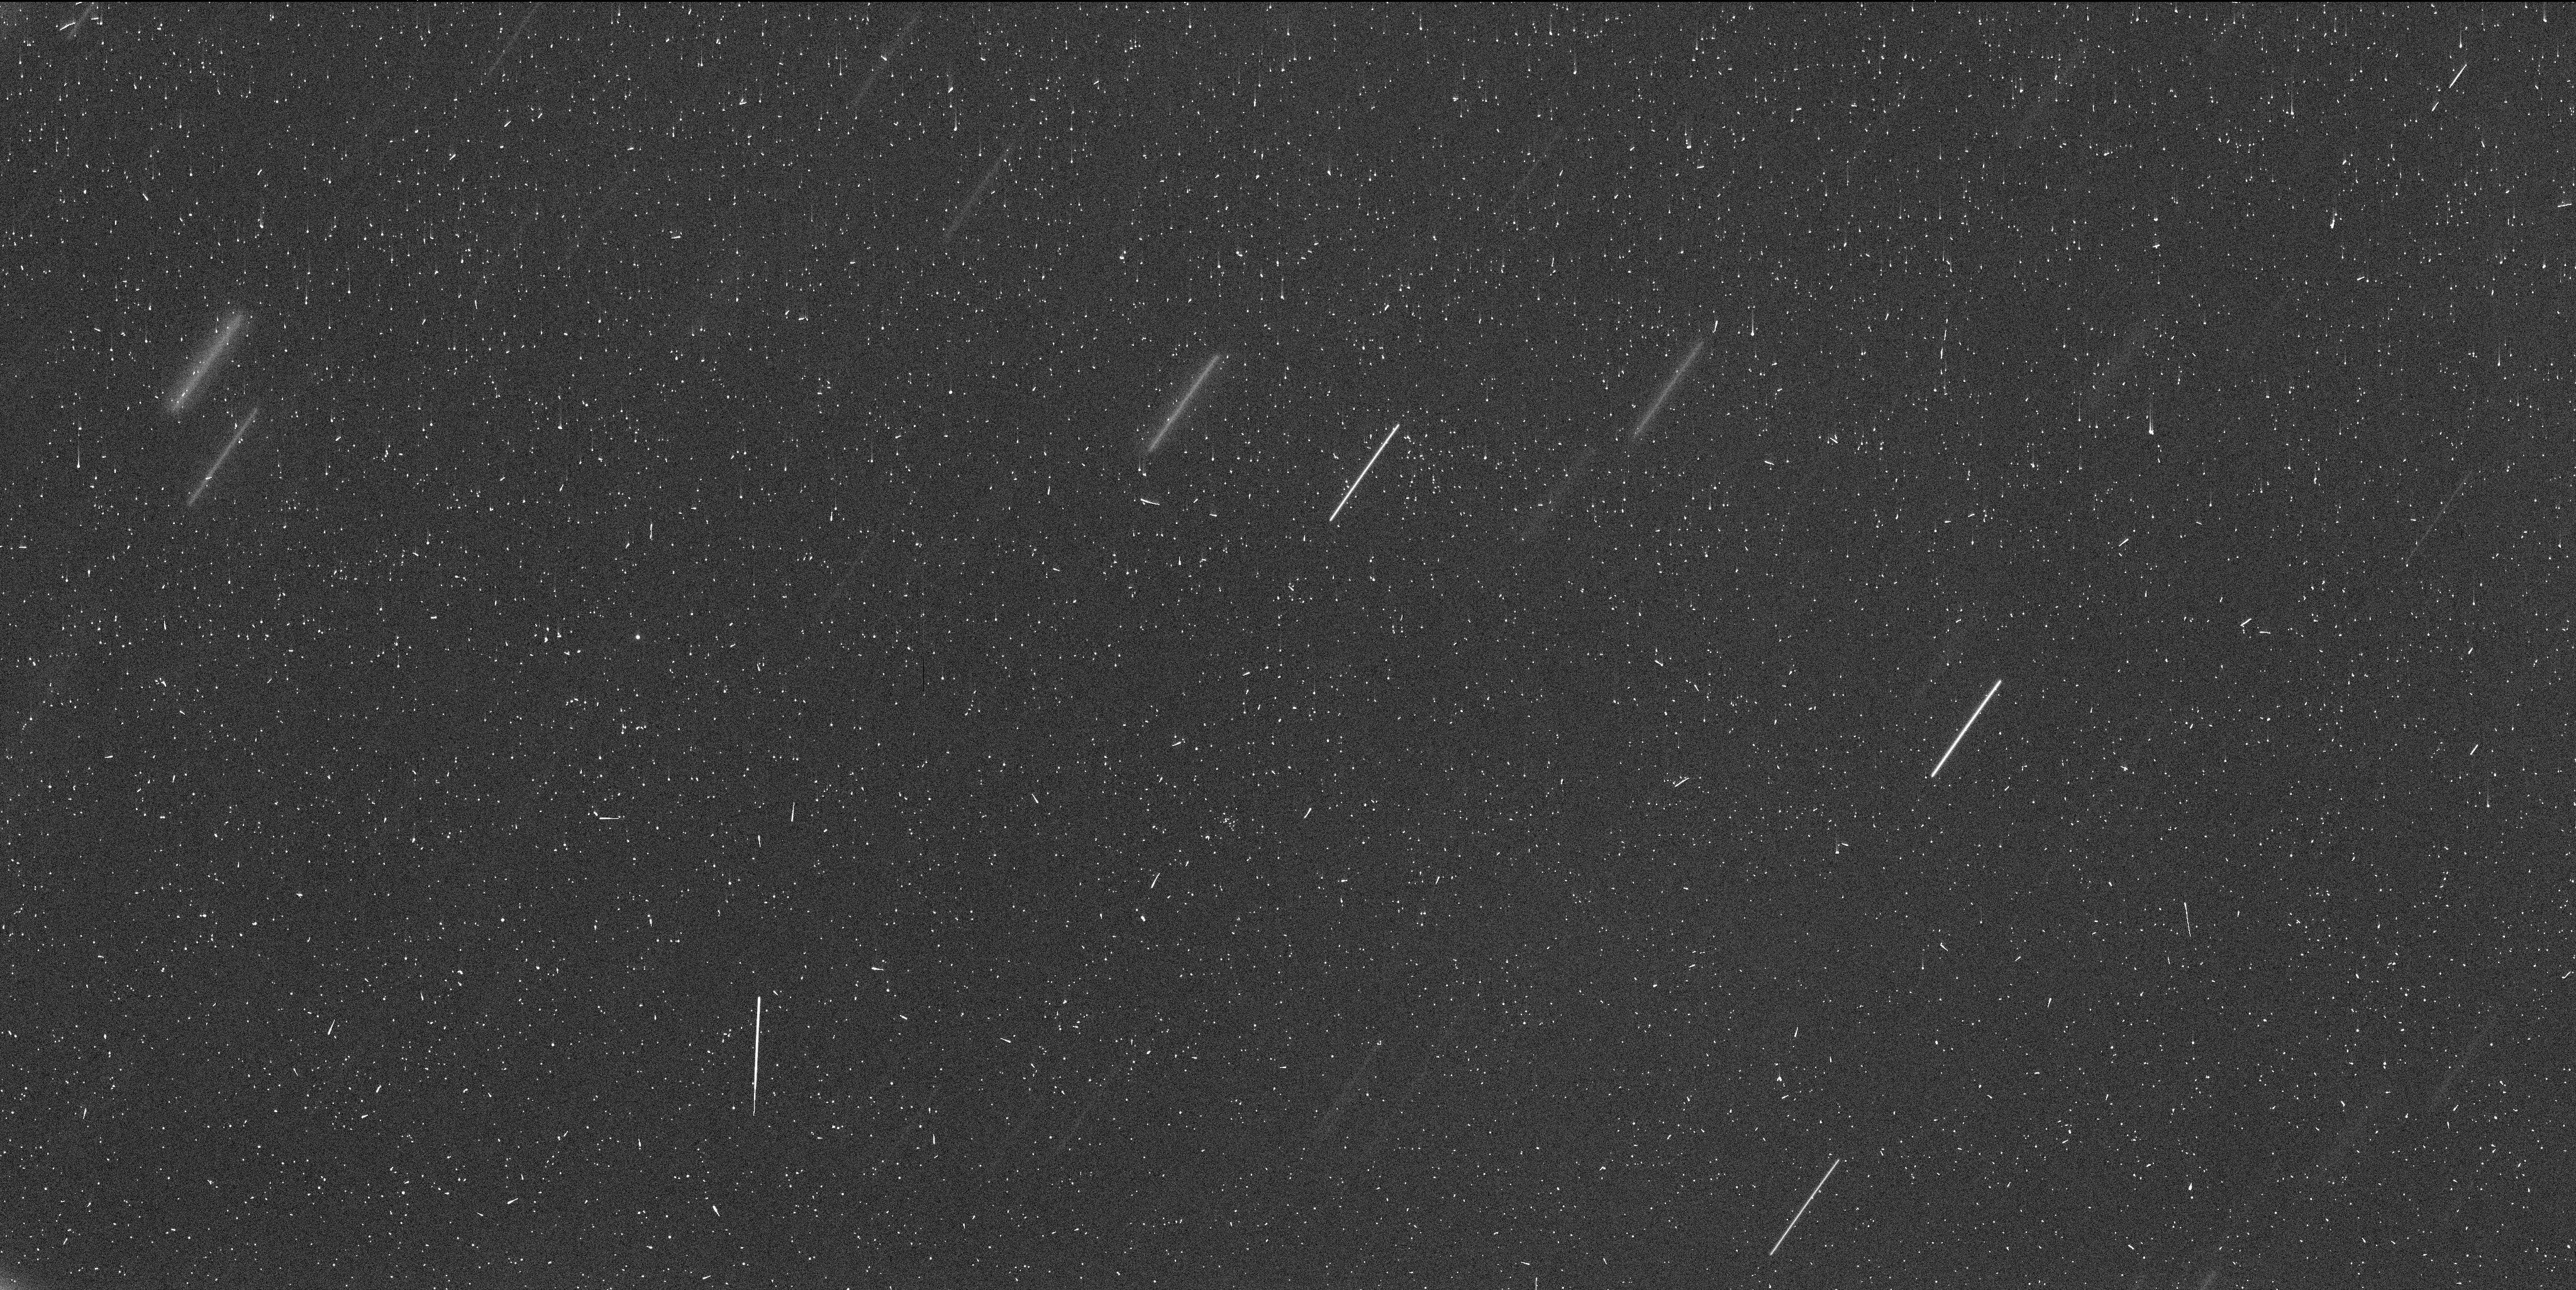
Target: DIDYMOS. Instrument: WFC3/UVIS. Filter: F350LP. Exposure: 8 min. Observation ID: if4705c3q

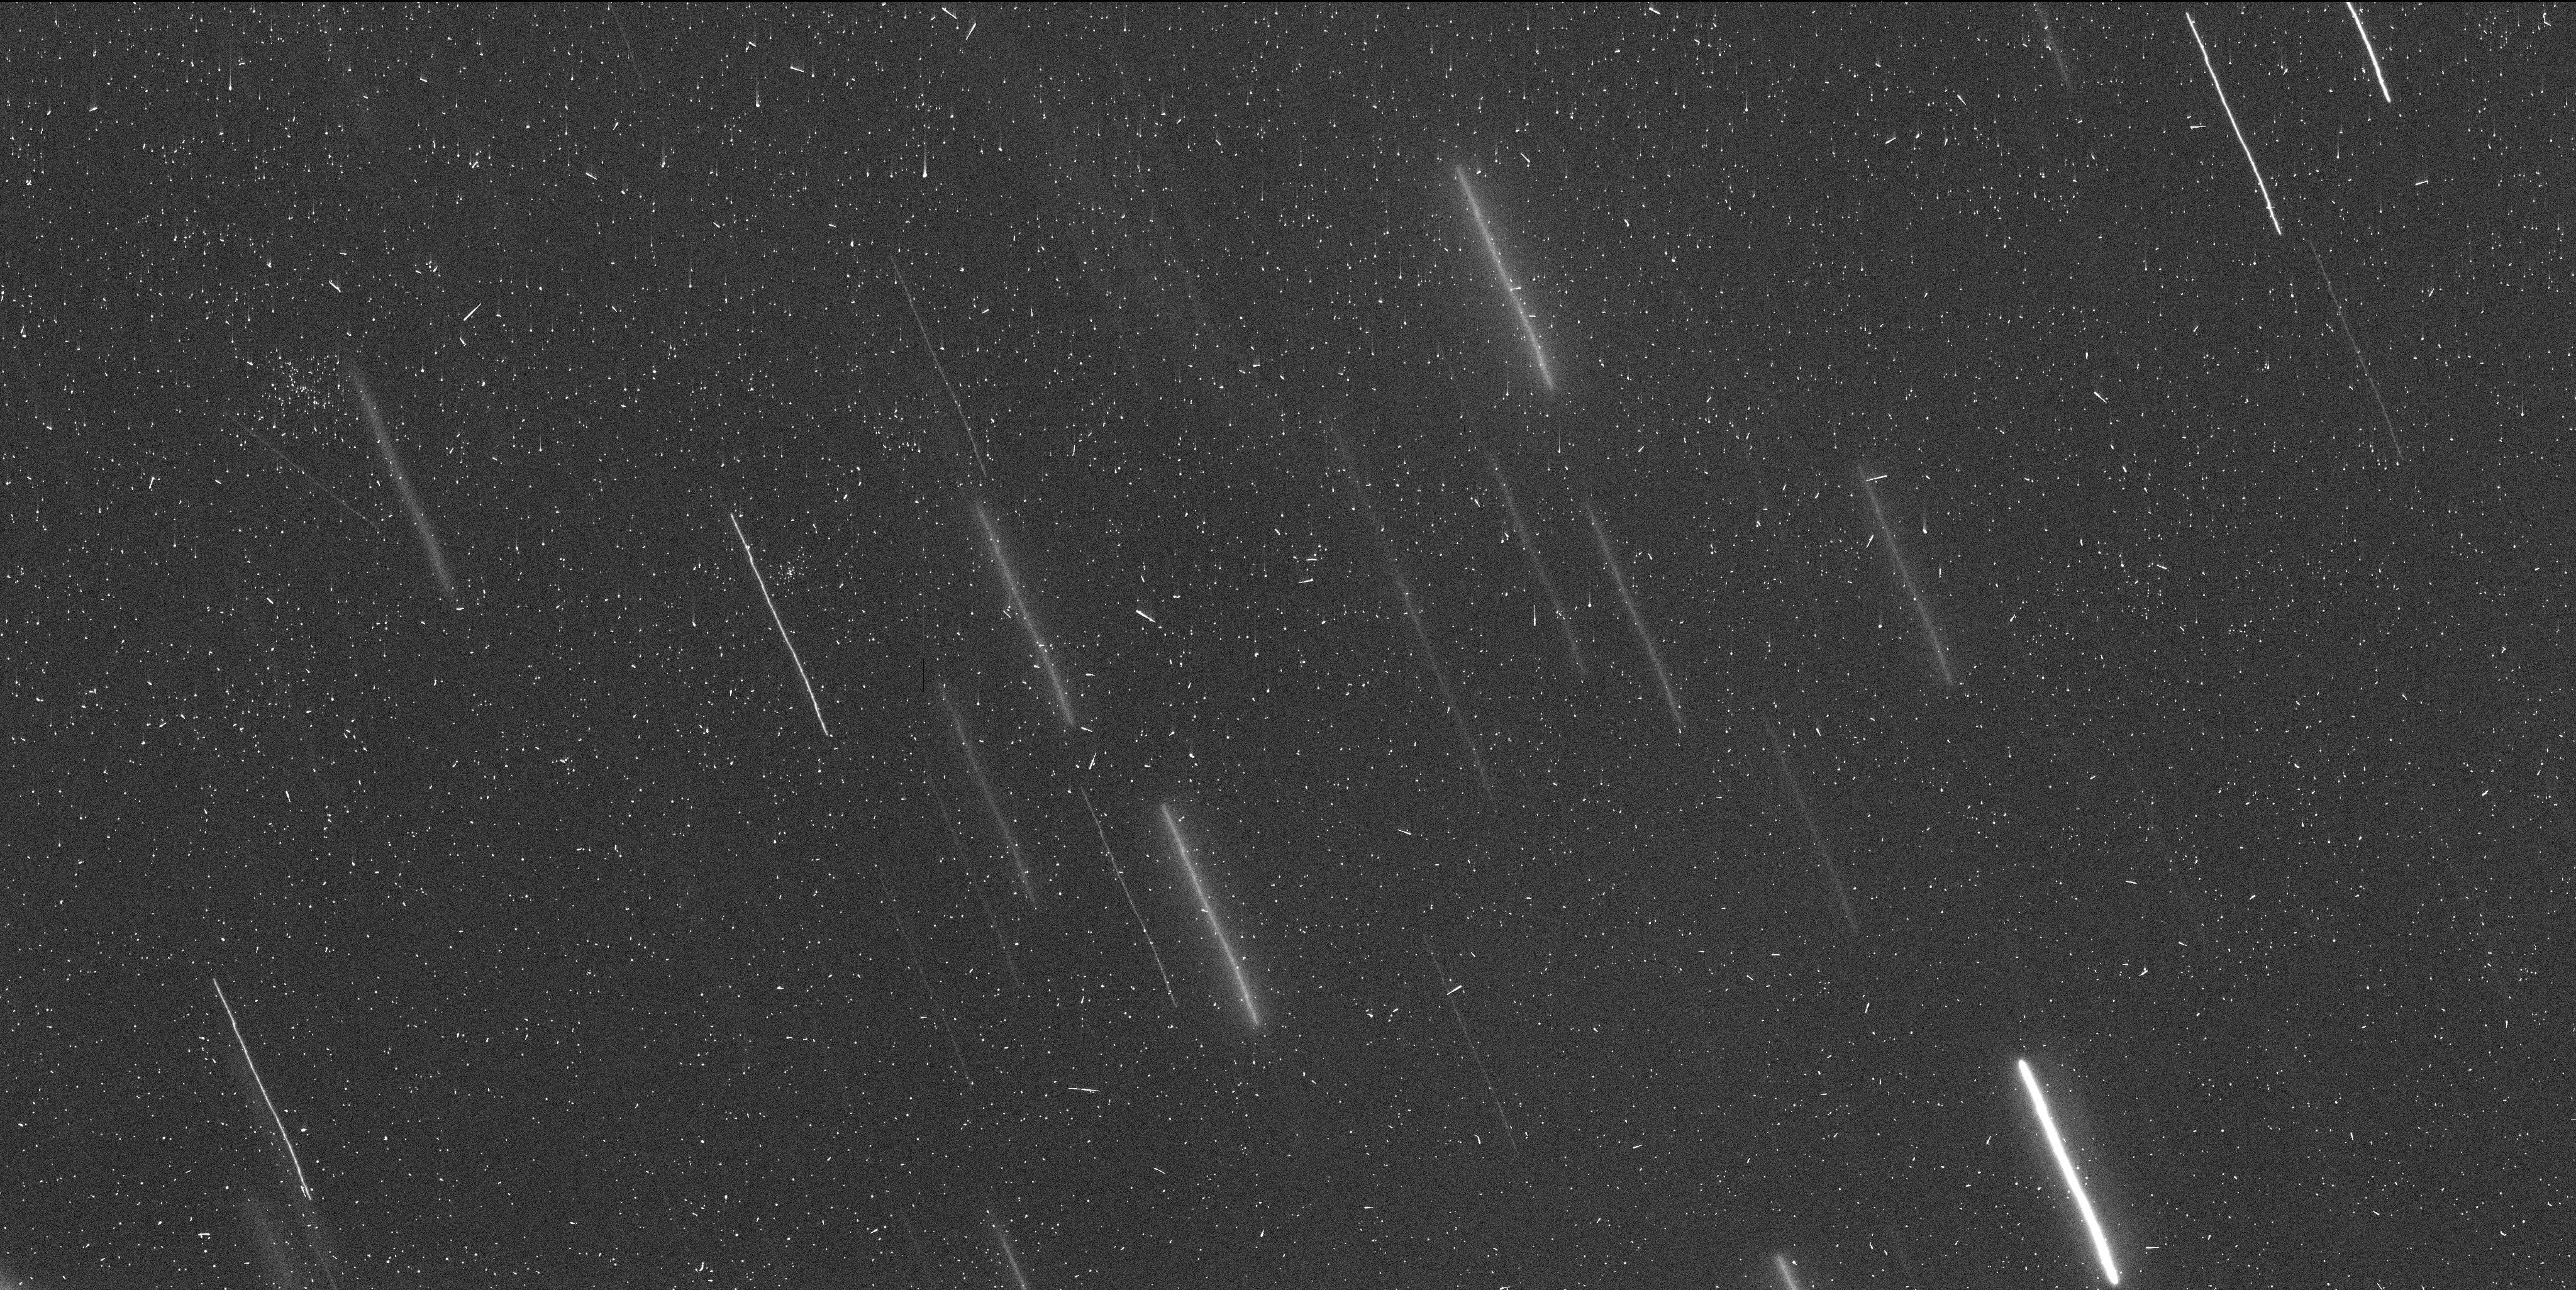
Target: DIDYMOS. Instrument: WFC3/UVIS. Filter: F350LP. Exposure: 8 min. Observation ID: if4703x2q

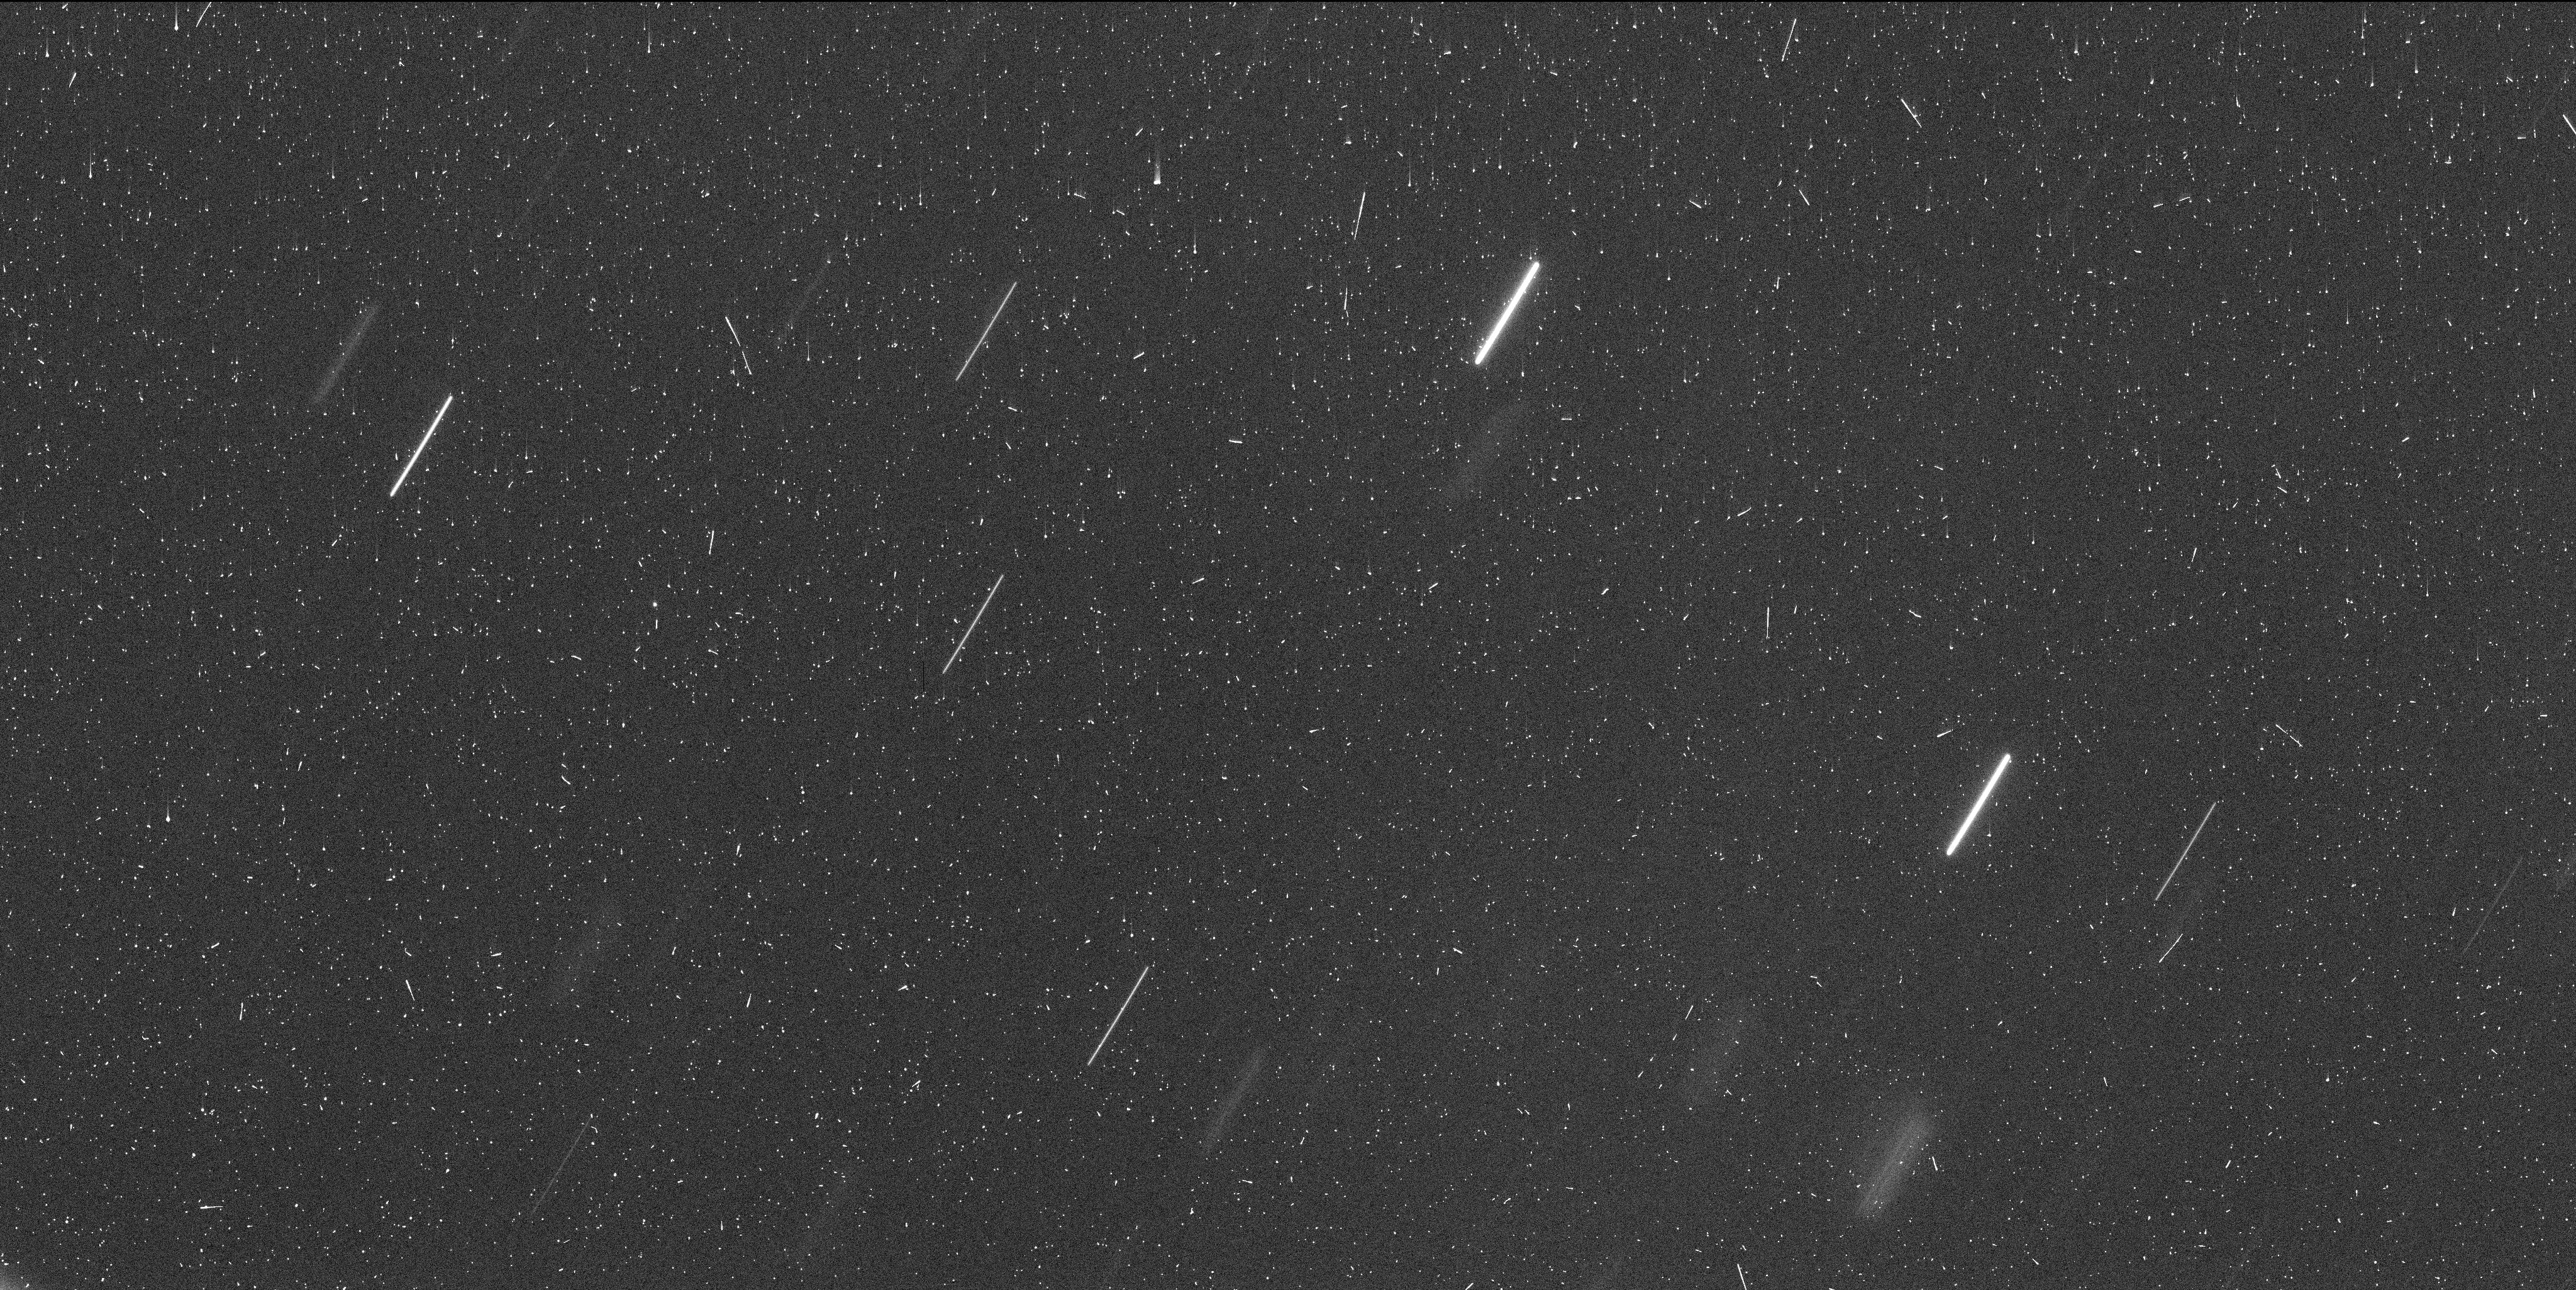
Target: DIDYMOS. Instrument: WFC3/UVIS. Filter: F350LP. Exposure: 8 min. Observation ID: if4709poq

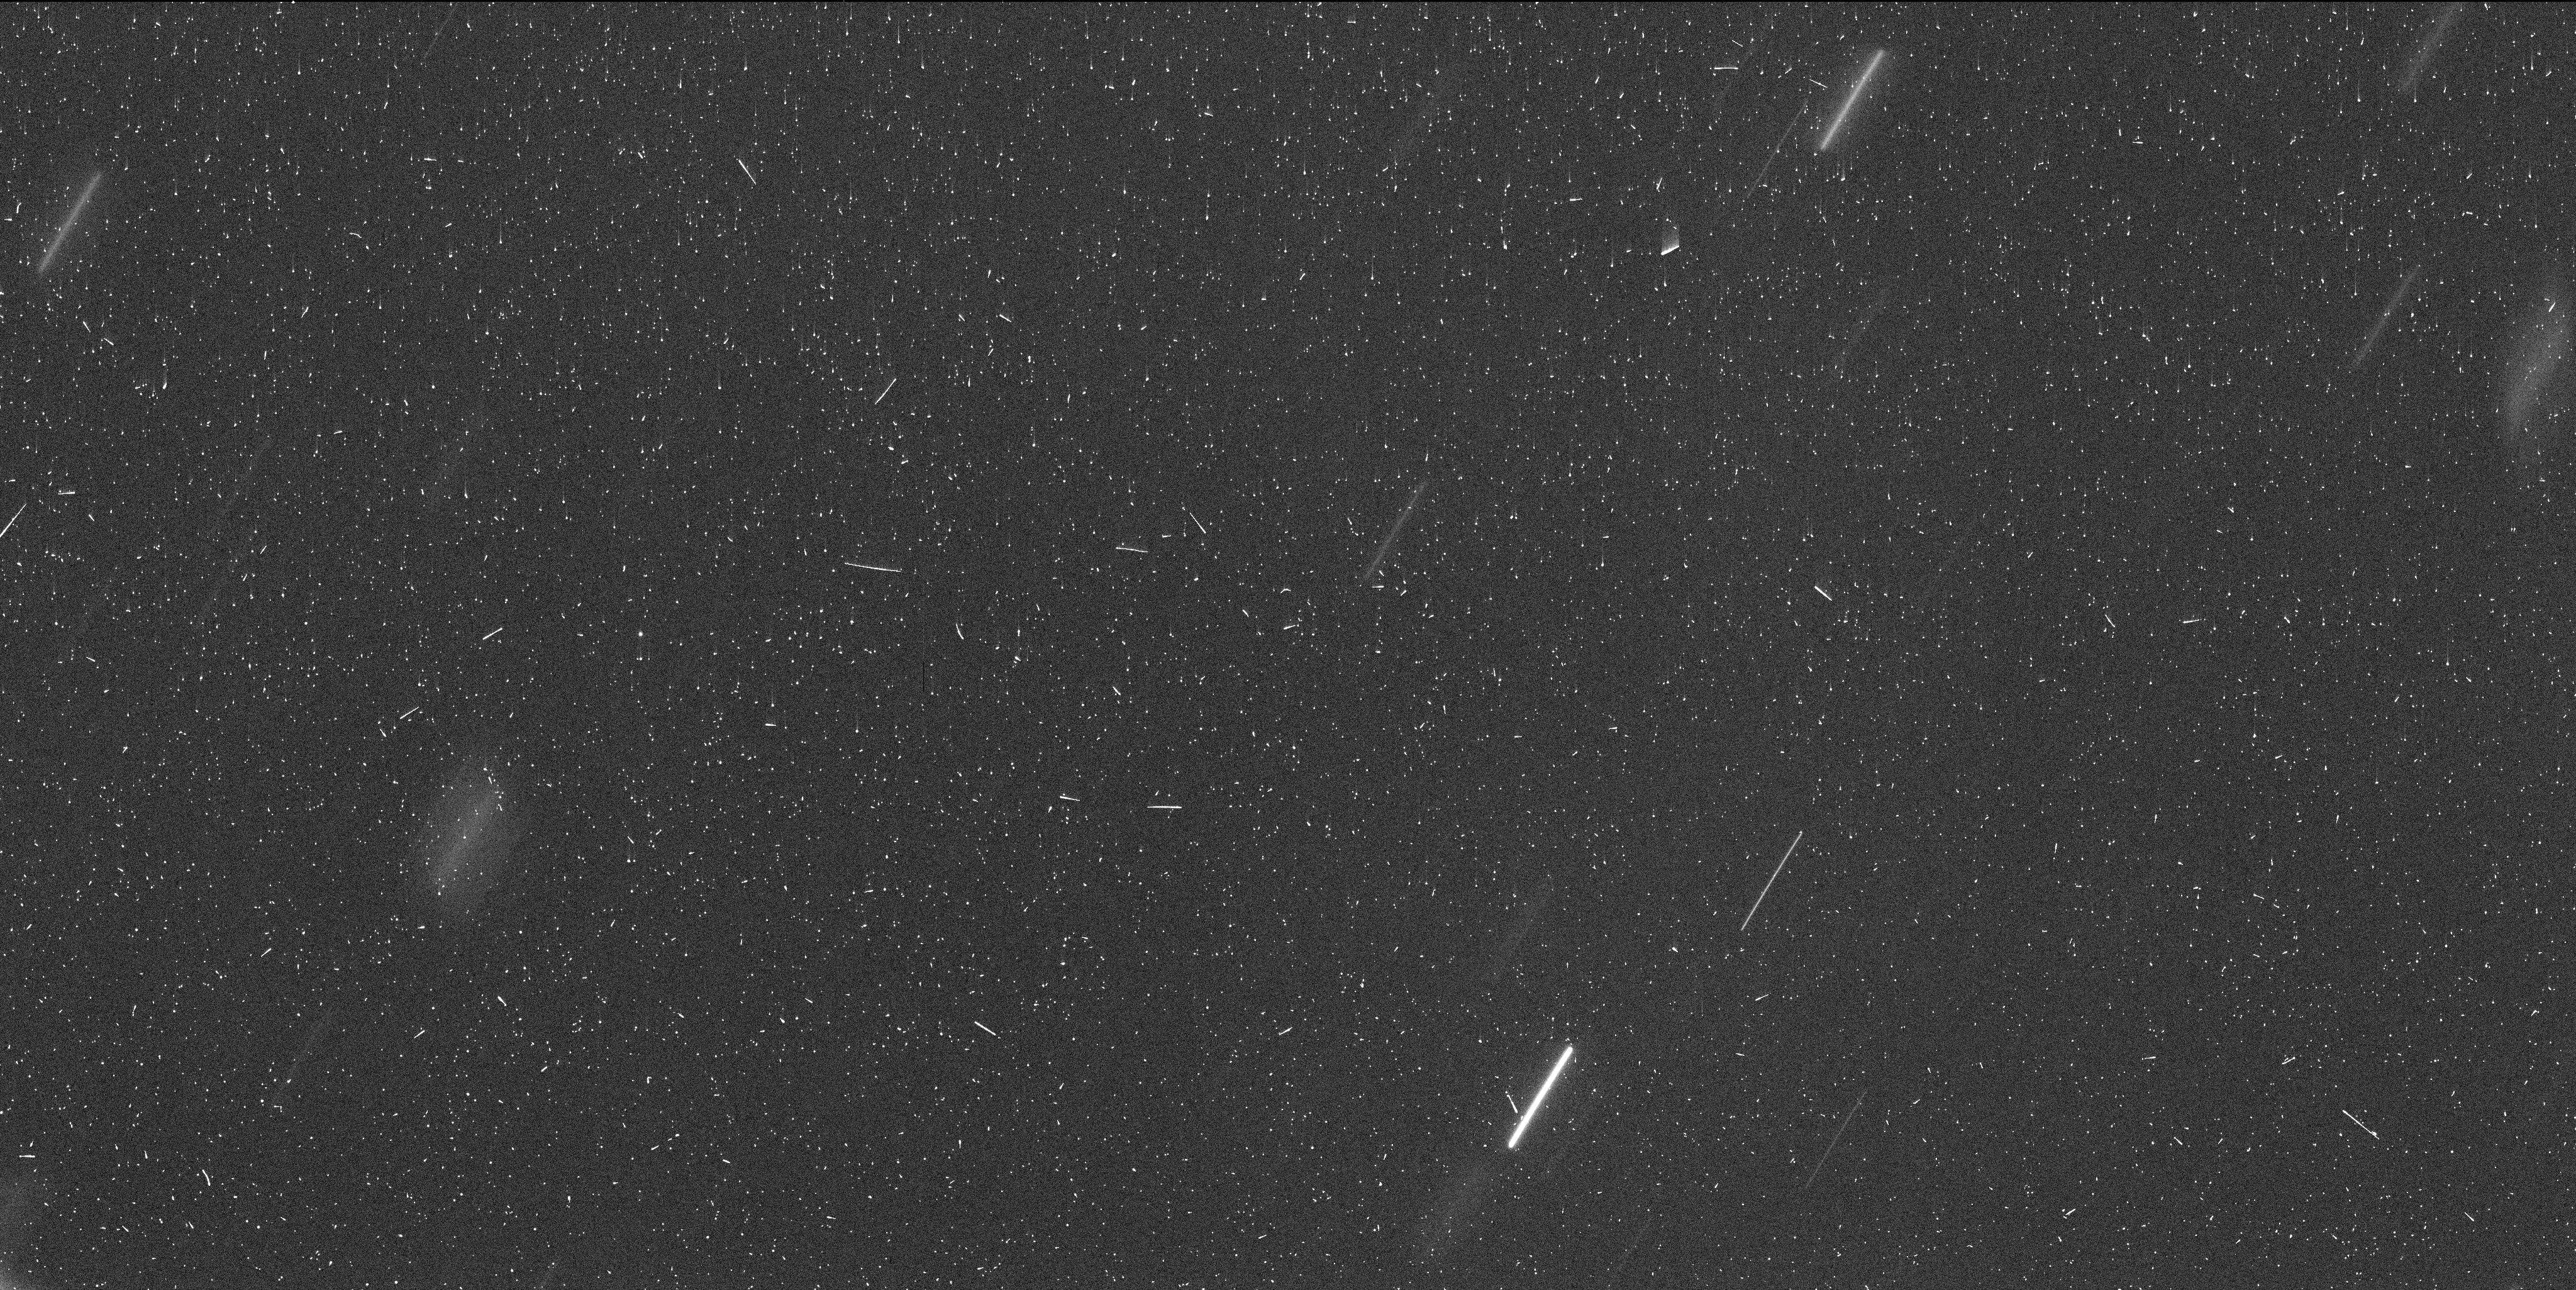
Target: DIDYMOS. Instrument: WFC3/UVIS. Filter: F350LP. Exposure: 8 min. Observation ID: if4710q1q

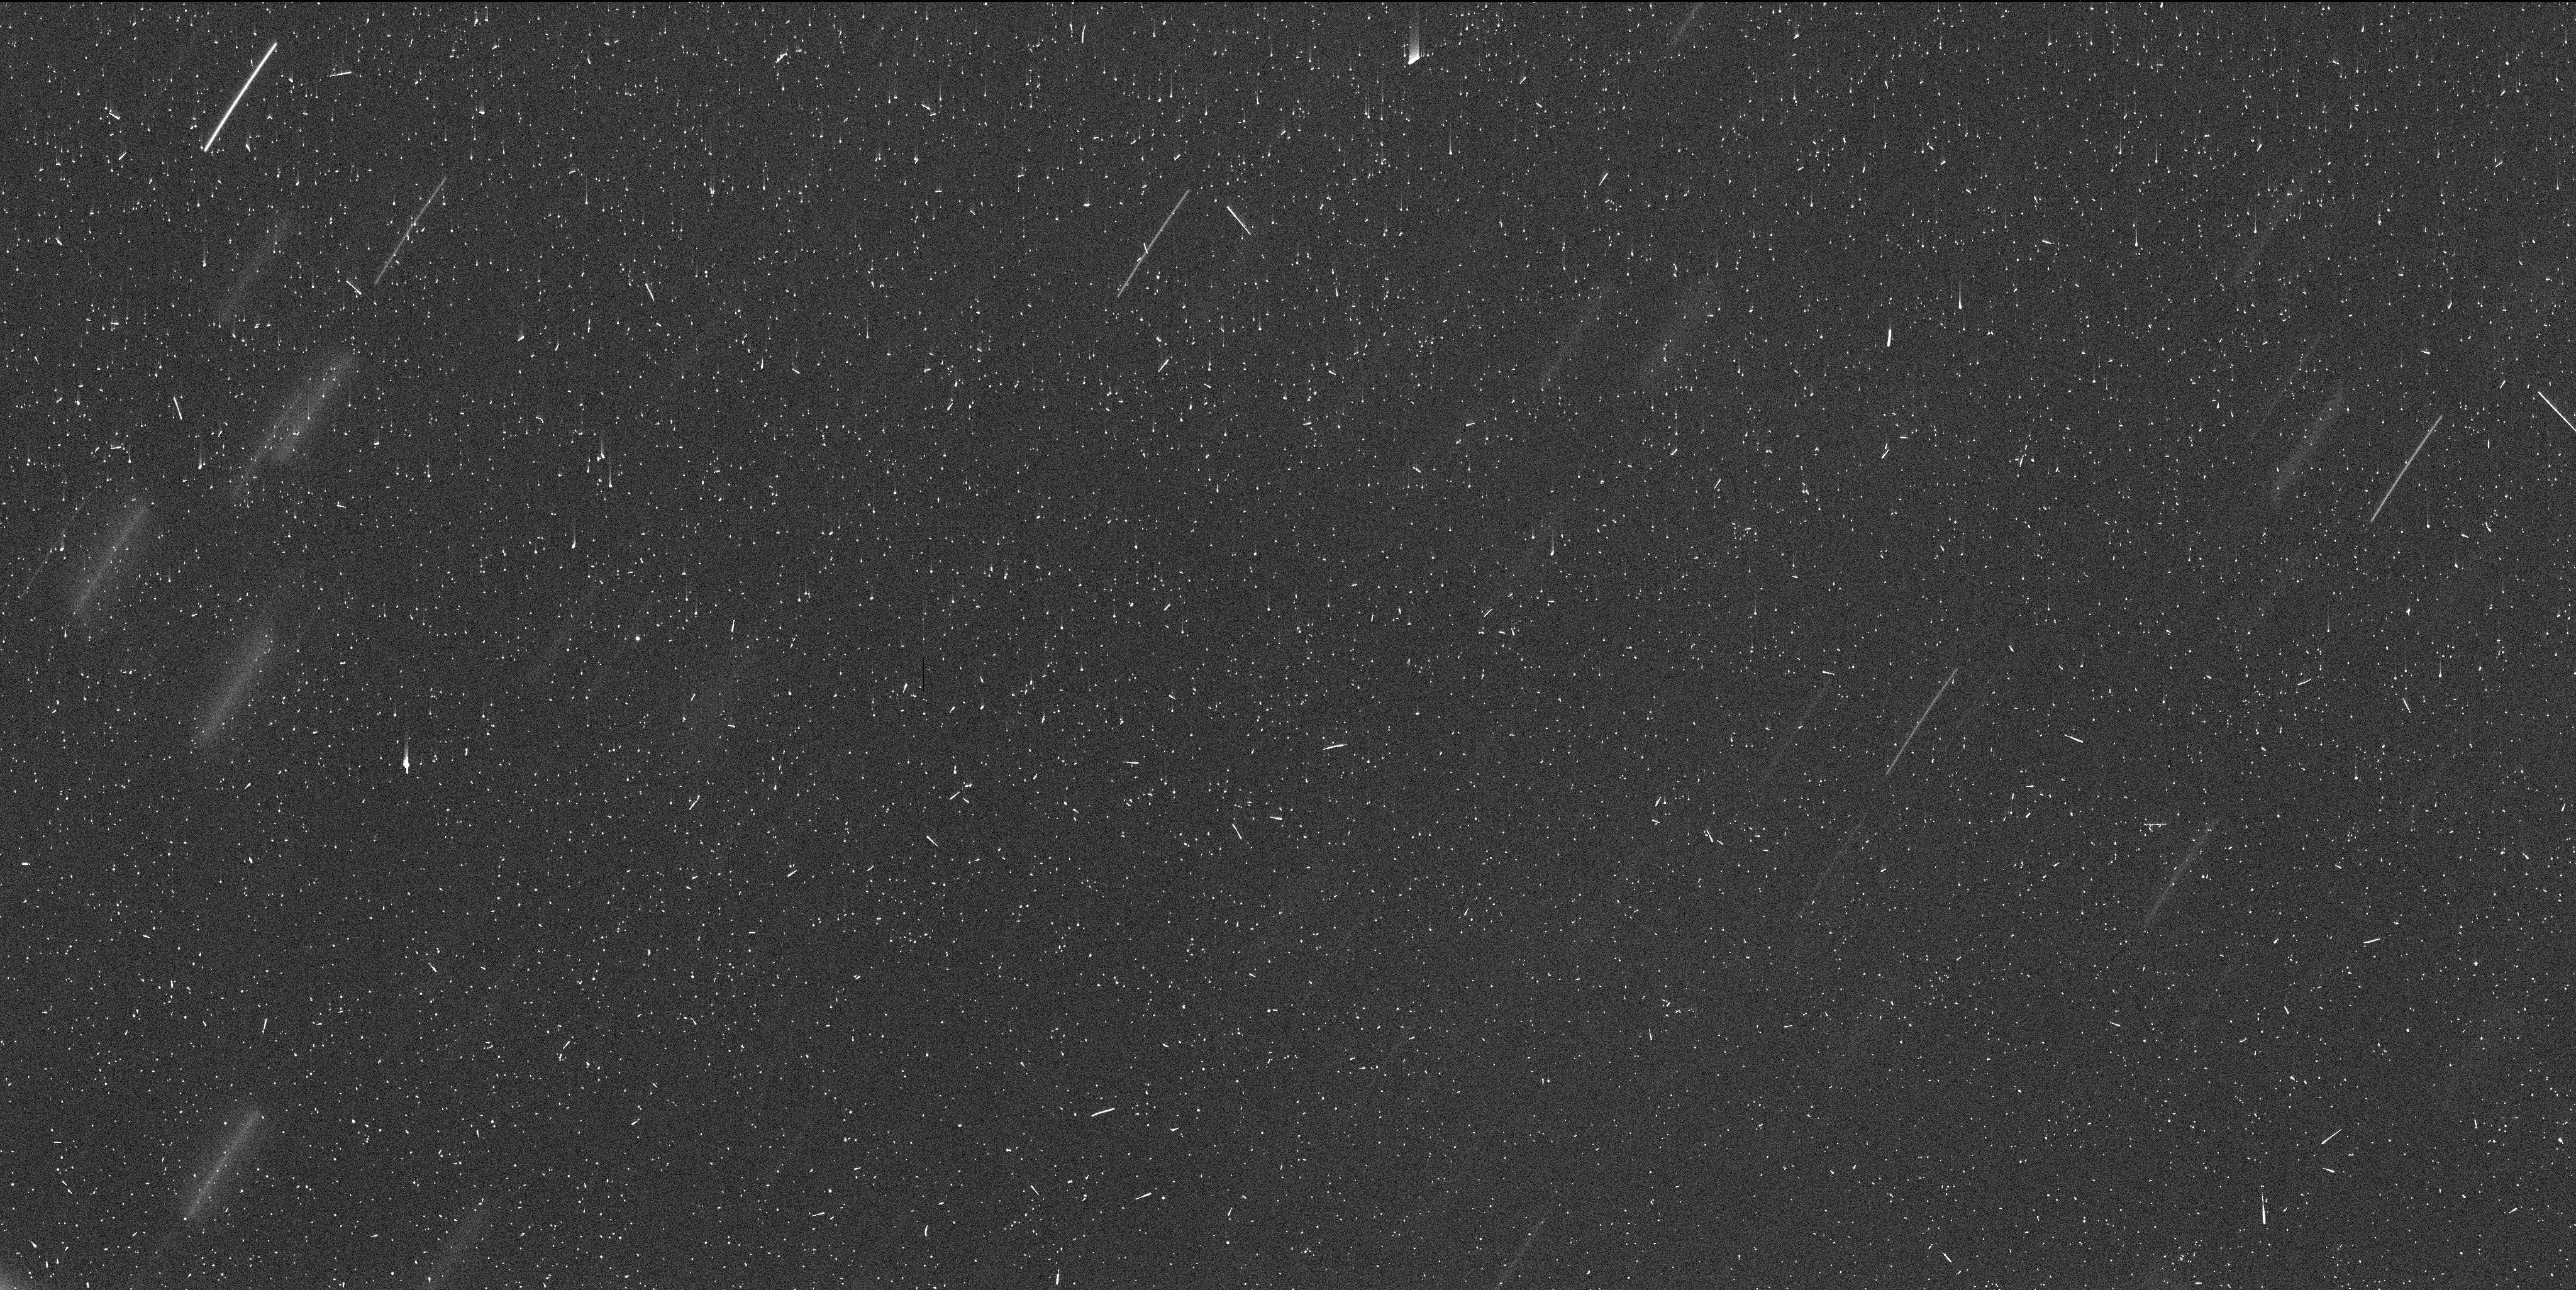
Target: DIDYMOS. Instrument: WFC3/UVIS. Filter: F350LP. Exposure: 8 min. Observation ID: if4701wqq

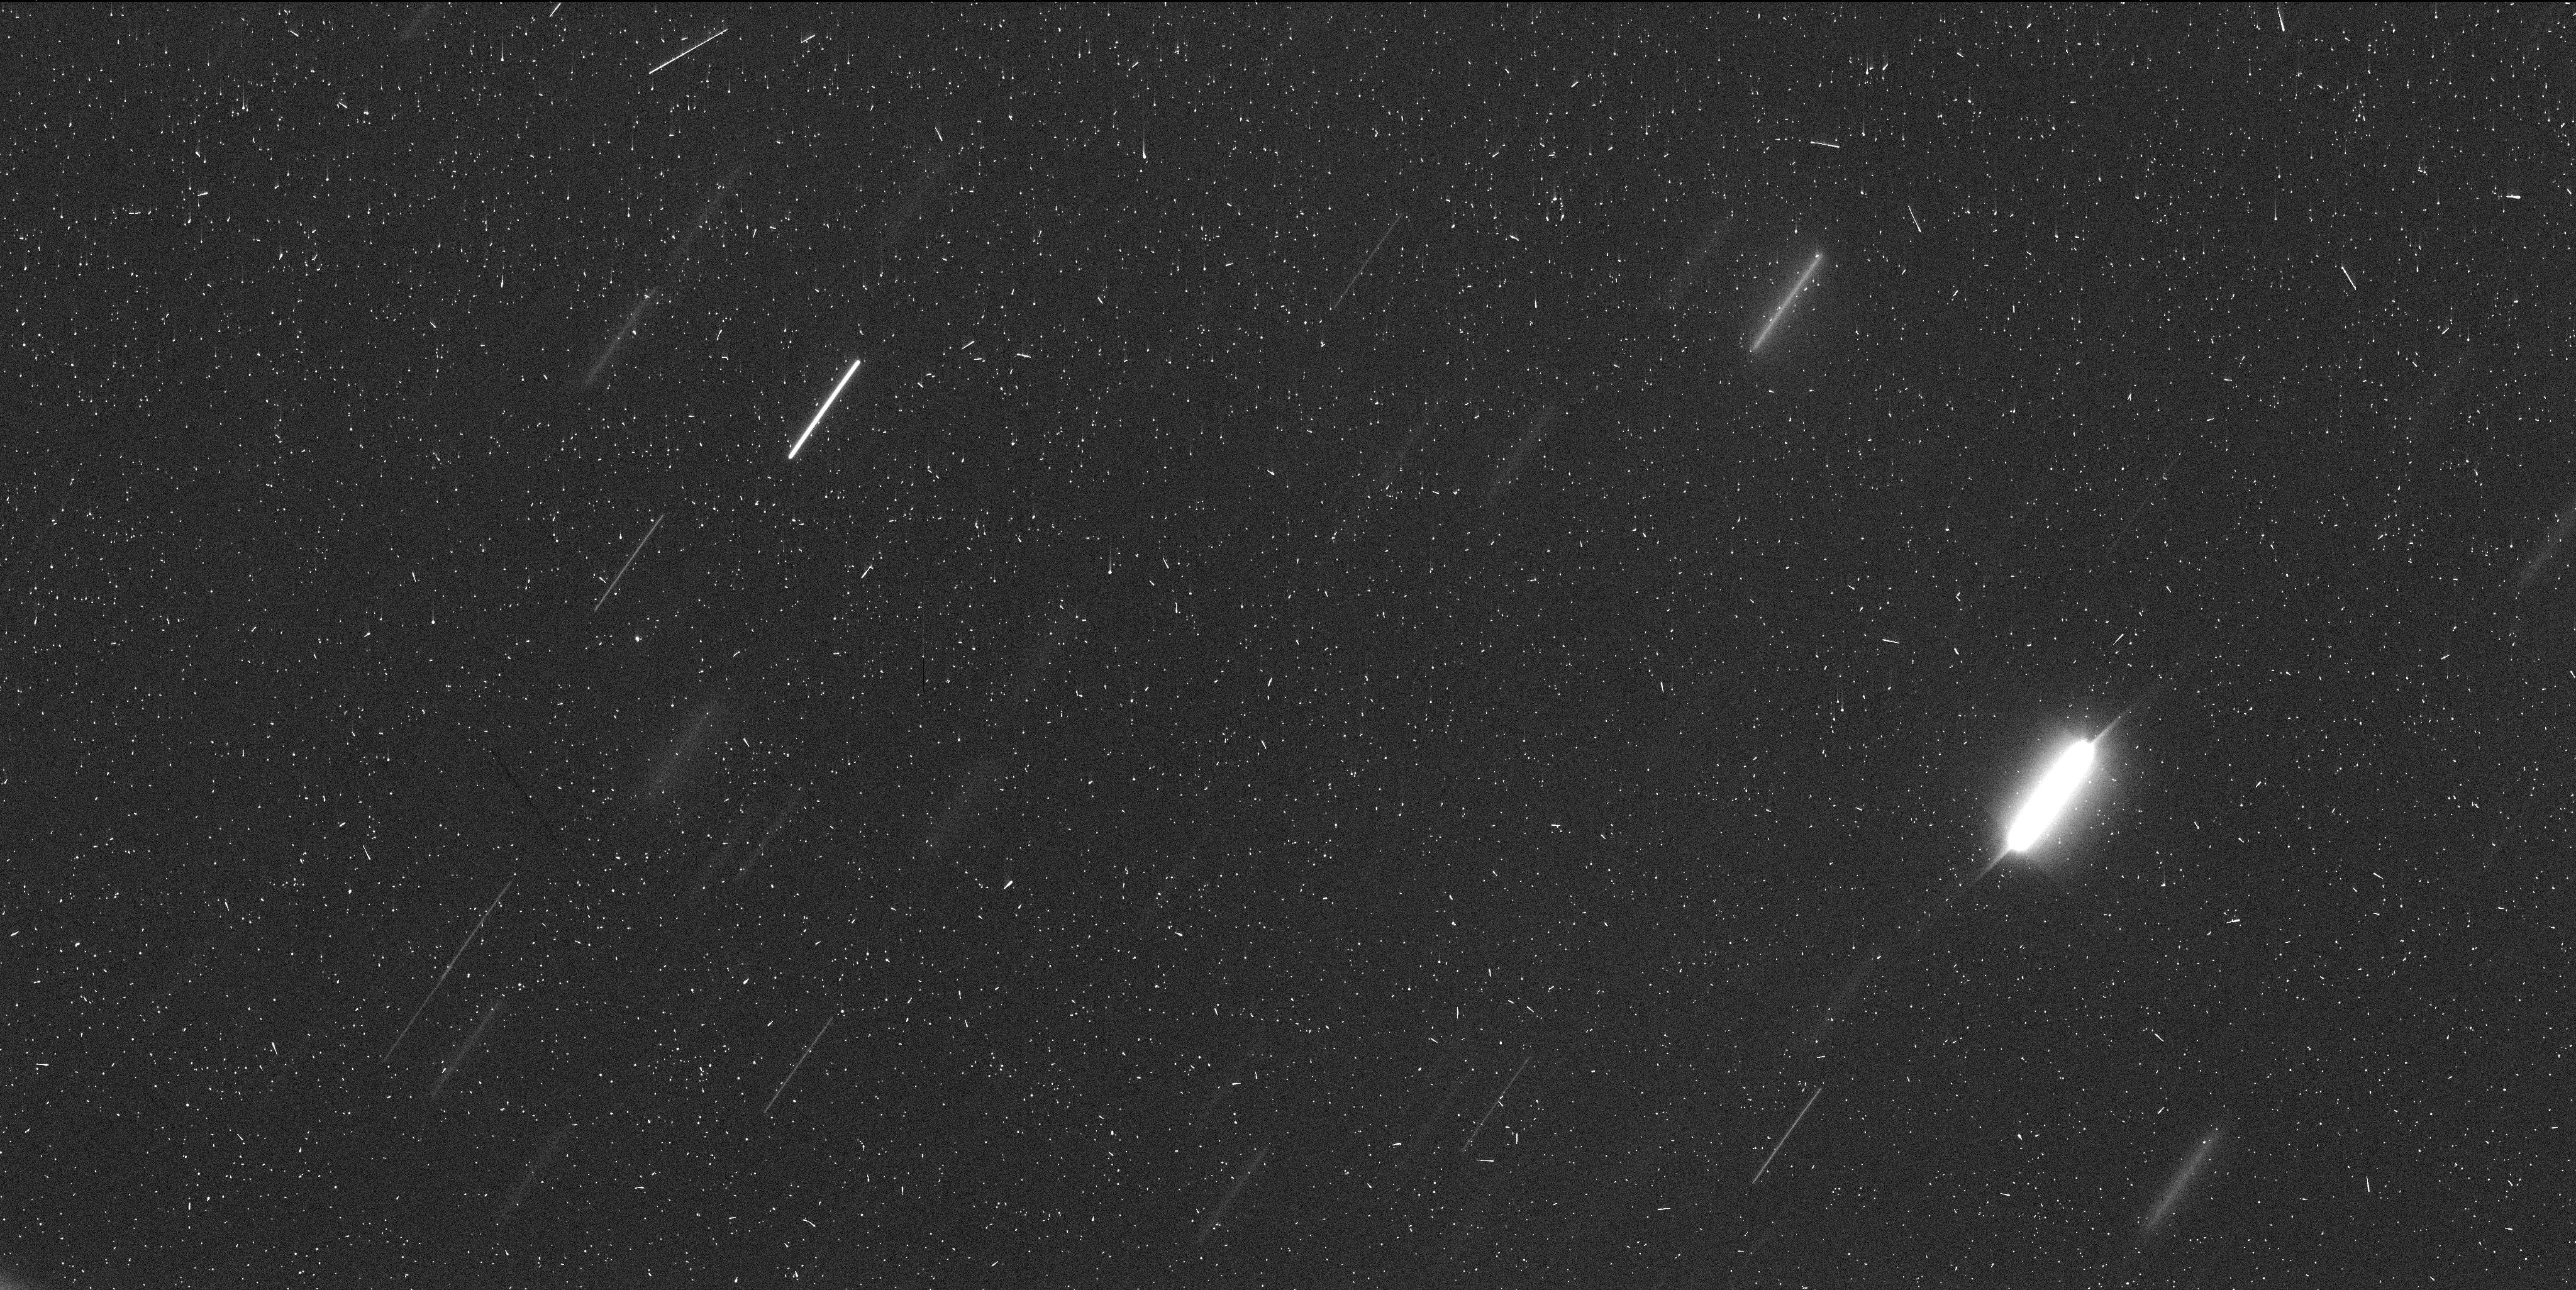
Target: DIDYMOS. Instrument: WFC3/UVIS. Filter: F350LP. Exposure: 8 min. Observation ID: if4706caq

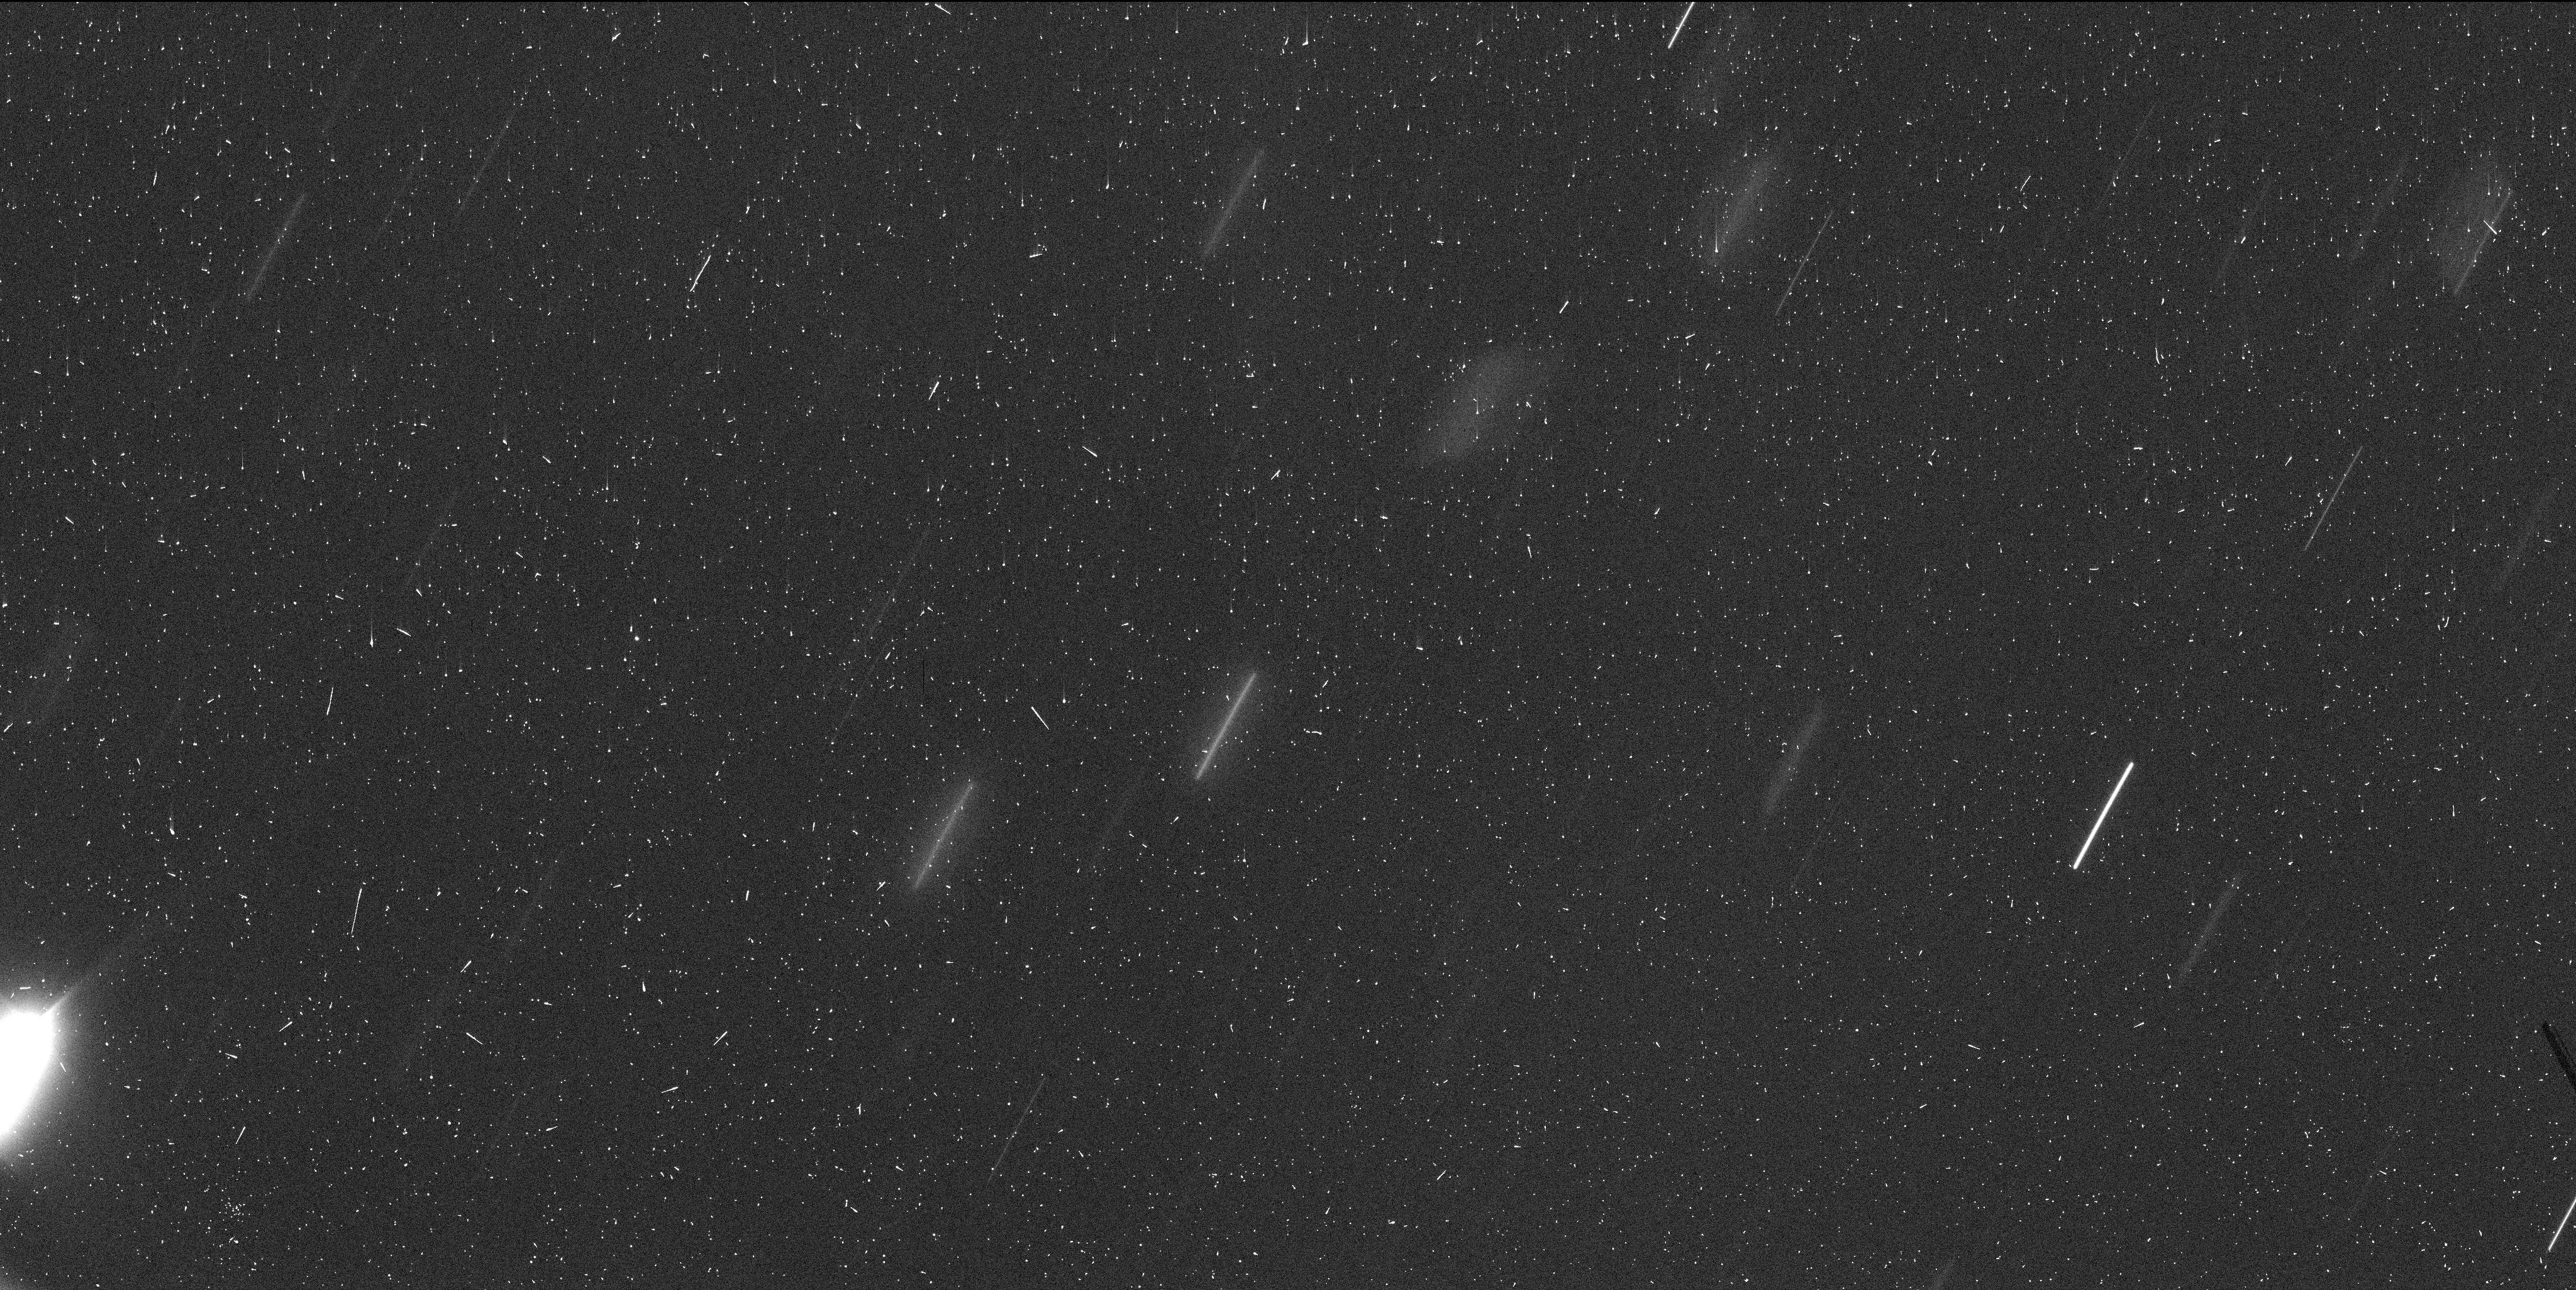
Target: DIDYMOS. Instrument: WFC3/UVIS. Filter: F350LP. Exposure: 8 min. Observation ID: if4704x9q

Deep Imaging of Dimorphoss Dust Tail (PI: Li, Jian-Yang)

We request 10 DD orbits to perform deep imaging of the tail of Dimorphos created by the DART impact in early July before the Didymos system moves into the solar avoidance zone and remains unobservable for ~7 months. The proposed program continues the previous HST programs GO-16674 and GO-17292 to study the formation and evolution of the dust tail formed from the impact ejecta. The proposed observations will allow us to study the evolution of the brightness profile of the tail and the diffuse dust feature to the south of the main tail noticed in February image. Preliminary evidence suggests that the diffuse cloud contains particles lifted by the re-impact of large DART ejecta particles. In the context of the data collected by other post-impact HST programs to observe Didymos, we will constrain the size, size distribution, total mass, and dust dynamics of the ejecta in the binary system, and will explore the mechanisms of delayed dust emission from the binary system. As the first active asteroid with precisely known impact conditions and much better determined physical properties than any other active asteroids, these studies will form the foundation for us to improve our understanding of past and future active asteroid observations, and therefore have broad implications for active asteroid research. The high spatial resolution and sensitivity of HST/WFC3/UVIS are essential for the proposed observations. These observations could not be proposed during the regular Cycle 30 proposal period because we could not have predicted the brightness of teh tail before impact. The tail continues to evolve and fade and so the proposed observations cannot wait until Cycle 31.